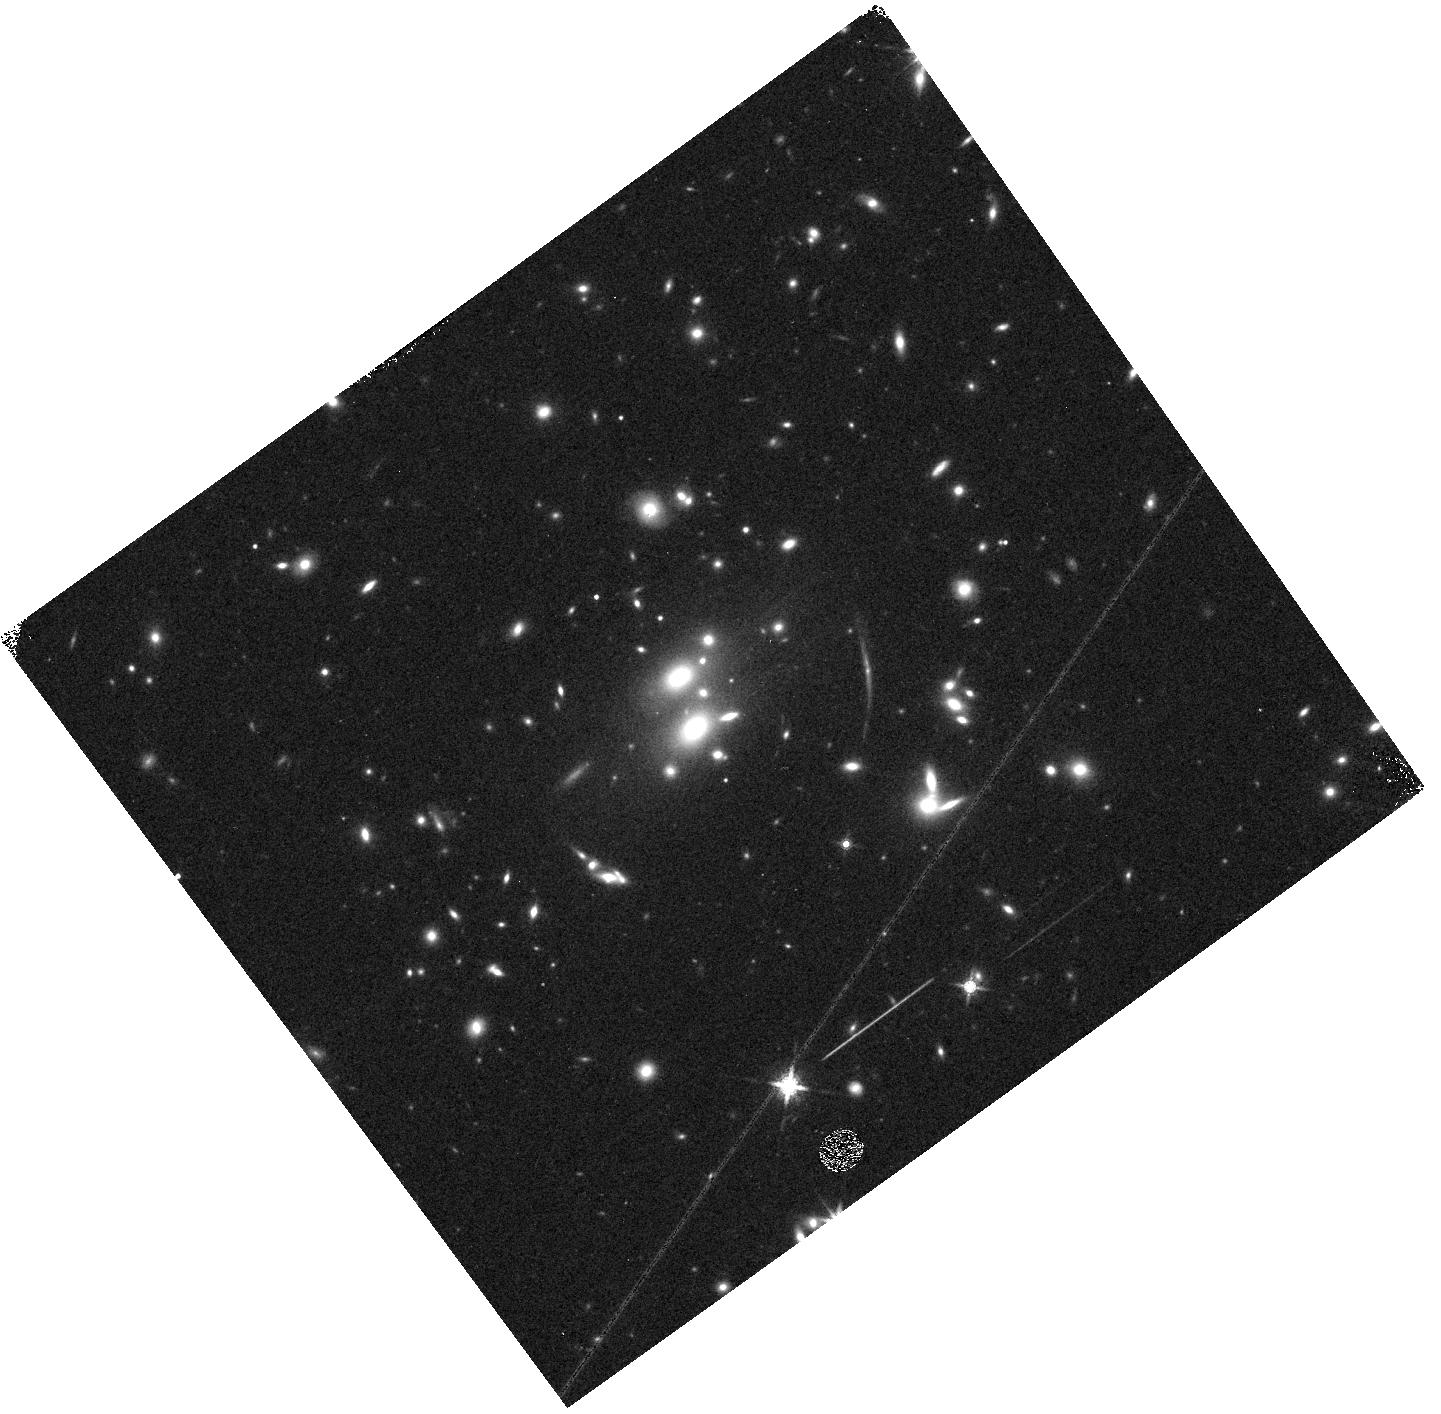
Target: SDSSJ0851+3331-SGAS. Instrument: WFC3/IR. Filter: F160W. Exposure: 4 min. Observation ID: hst_14622_2e_wfc3_ir_f160w_id662e

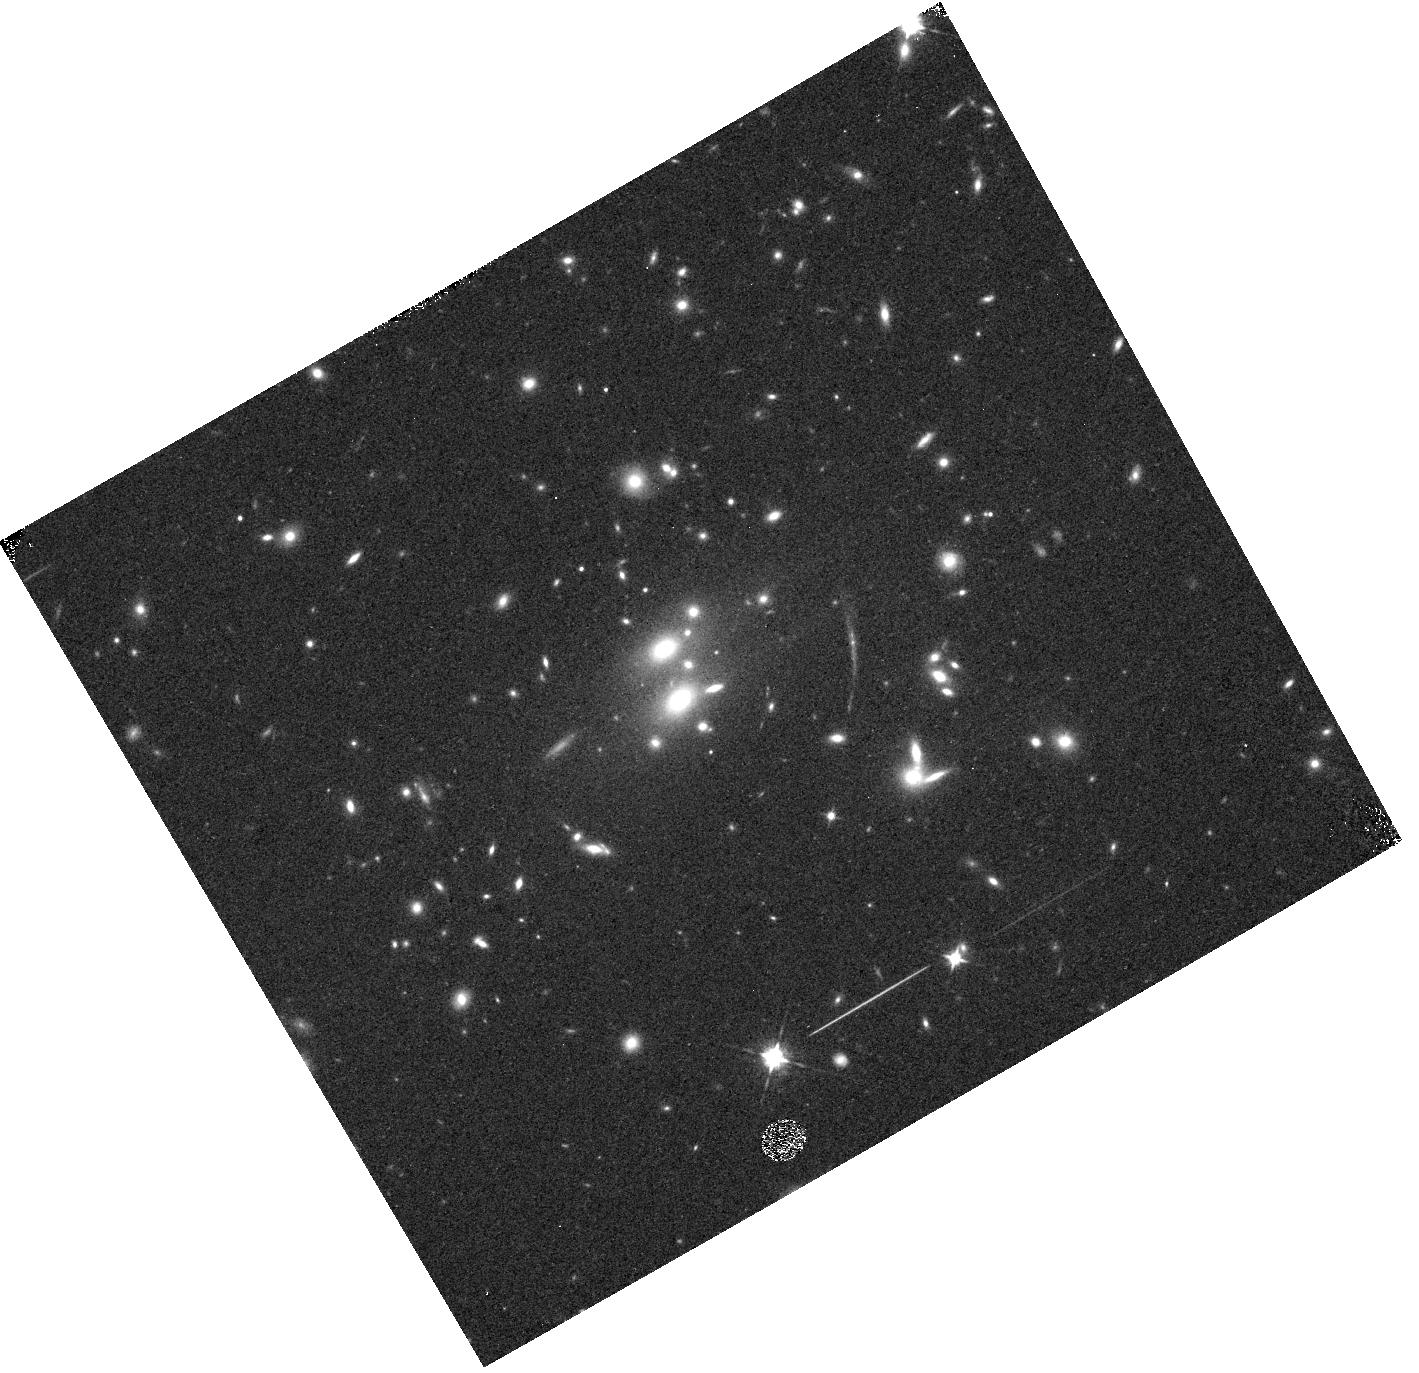
Target: SDSSJ0851+3331-SGAS. Instrument: WFC3/IR. Filter: F105W. Exposure: 4 min. Observation ID: hst_14622_1f_wfc3_ir_f105w_id661f

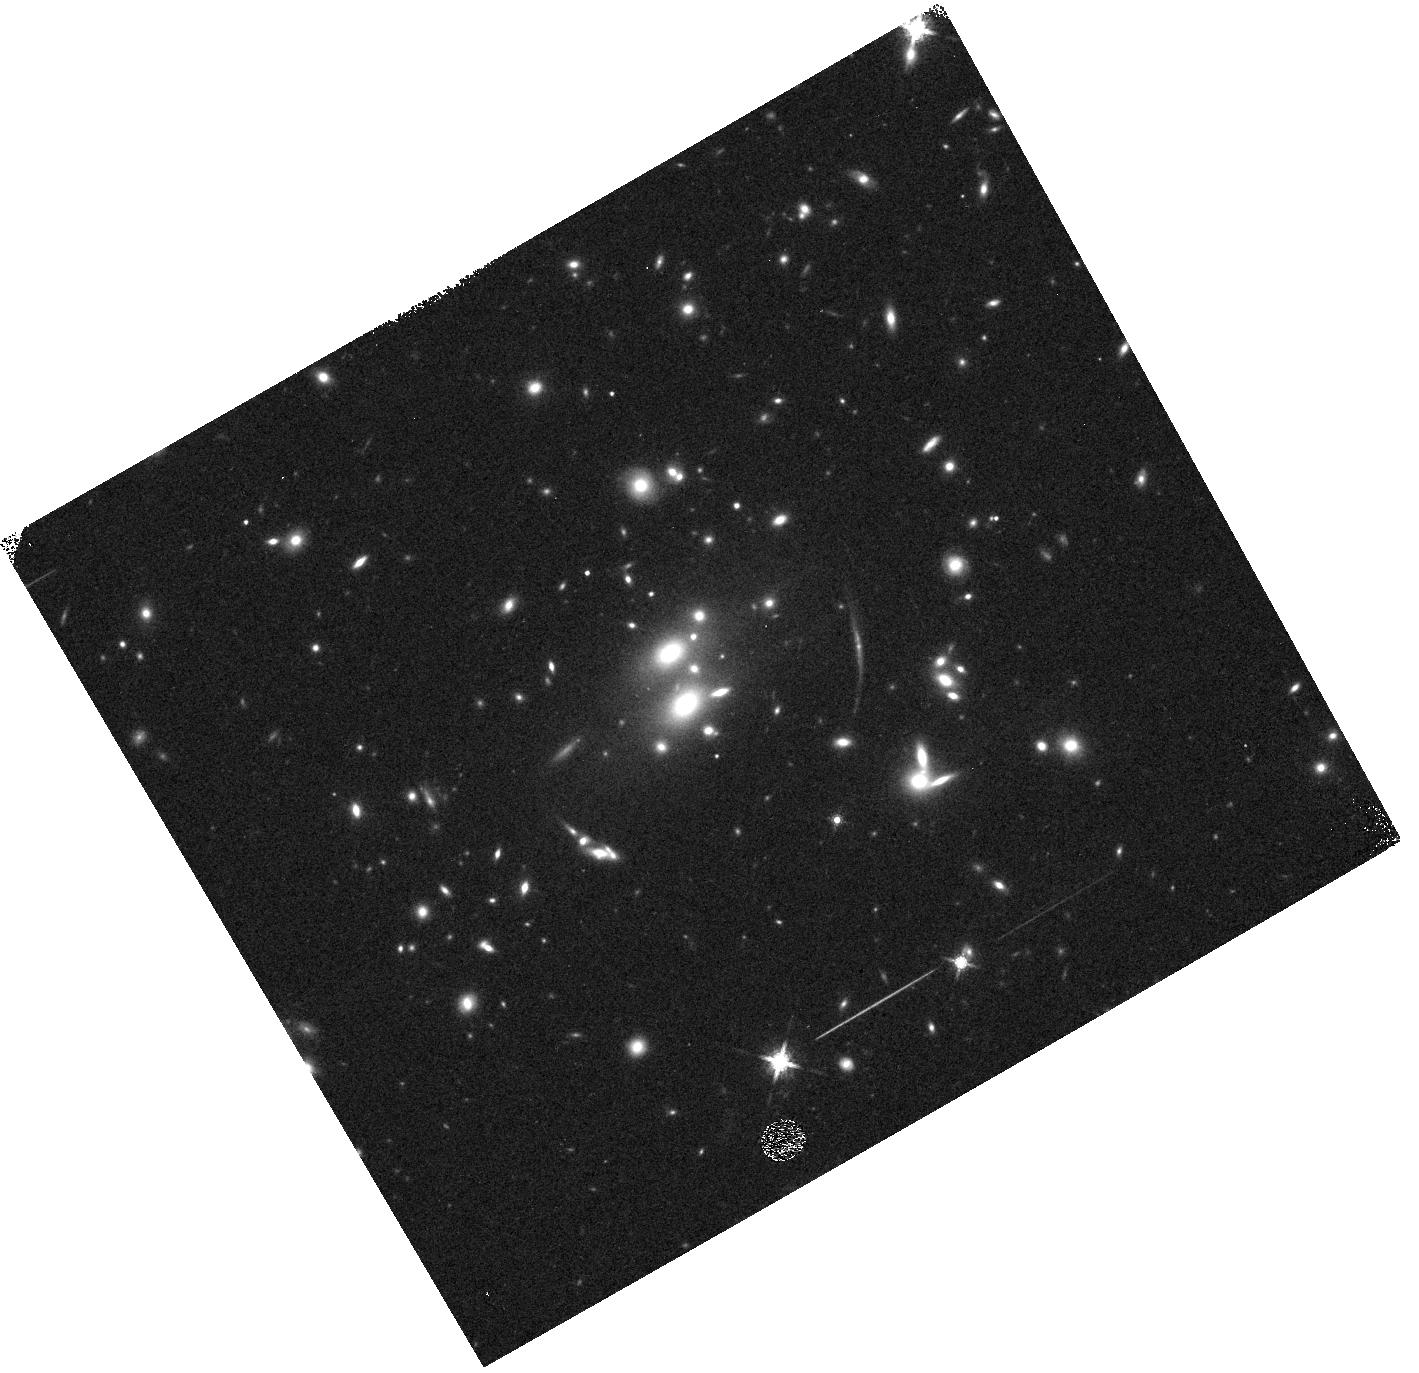
Target: SDSSJ0851+3331-SGAS. Instrument: WFC3/IR. Filter: F160W. Exposure: 4 min. Observation ID: hst_14622_1a_wfc3_ir_f160w_id661a

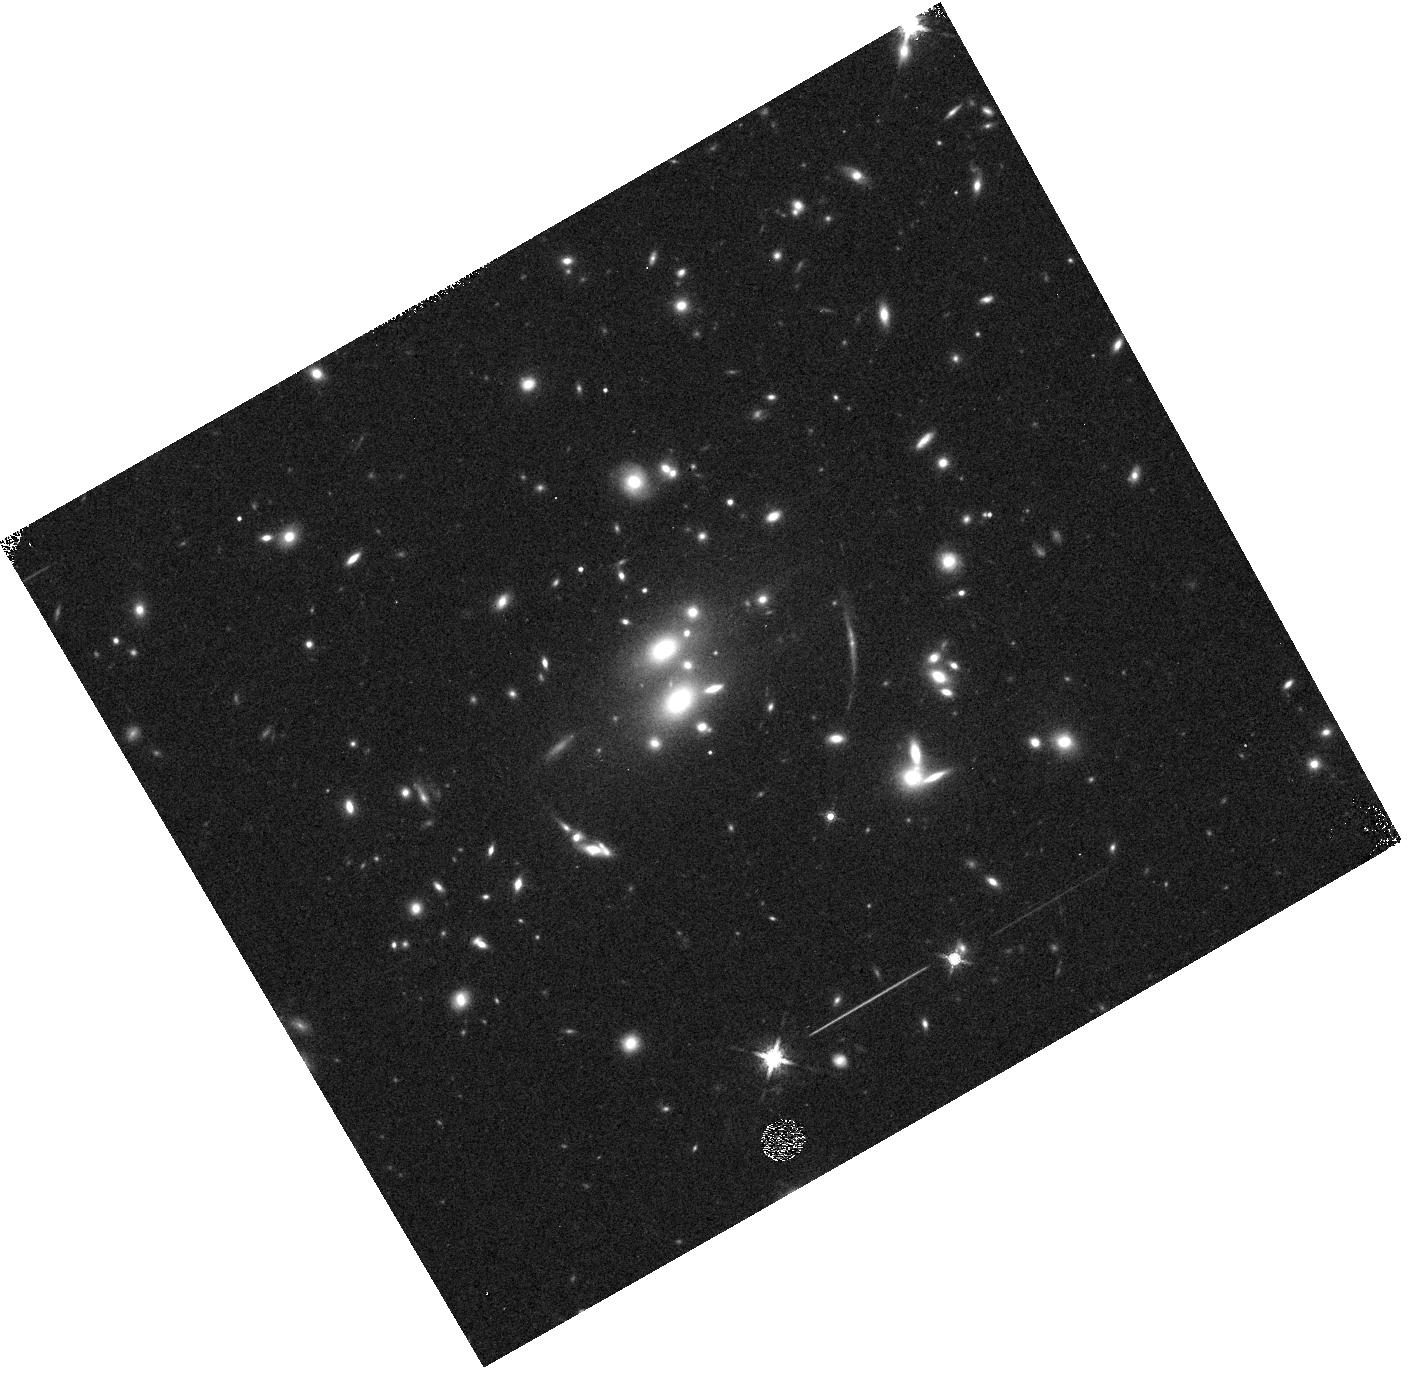
Target: SDSSJ0851+3331-SGAS. Instrument: WFC3/IR. Filter: F160W. Exposure: 4 min. Observation ID: hst_14622_1b_wfc3_ir_f160w_id661b

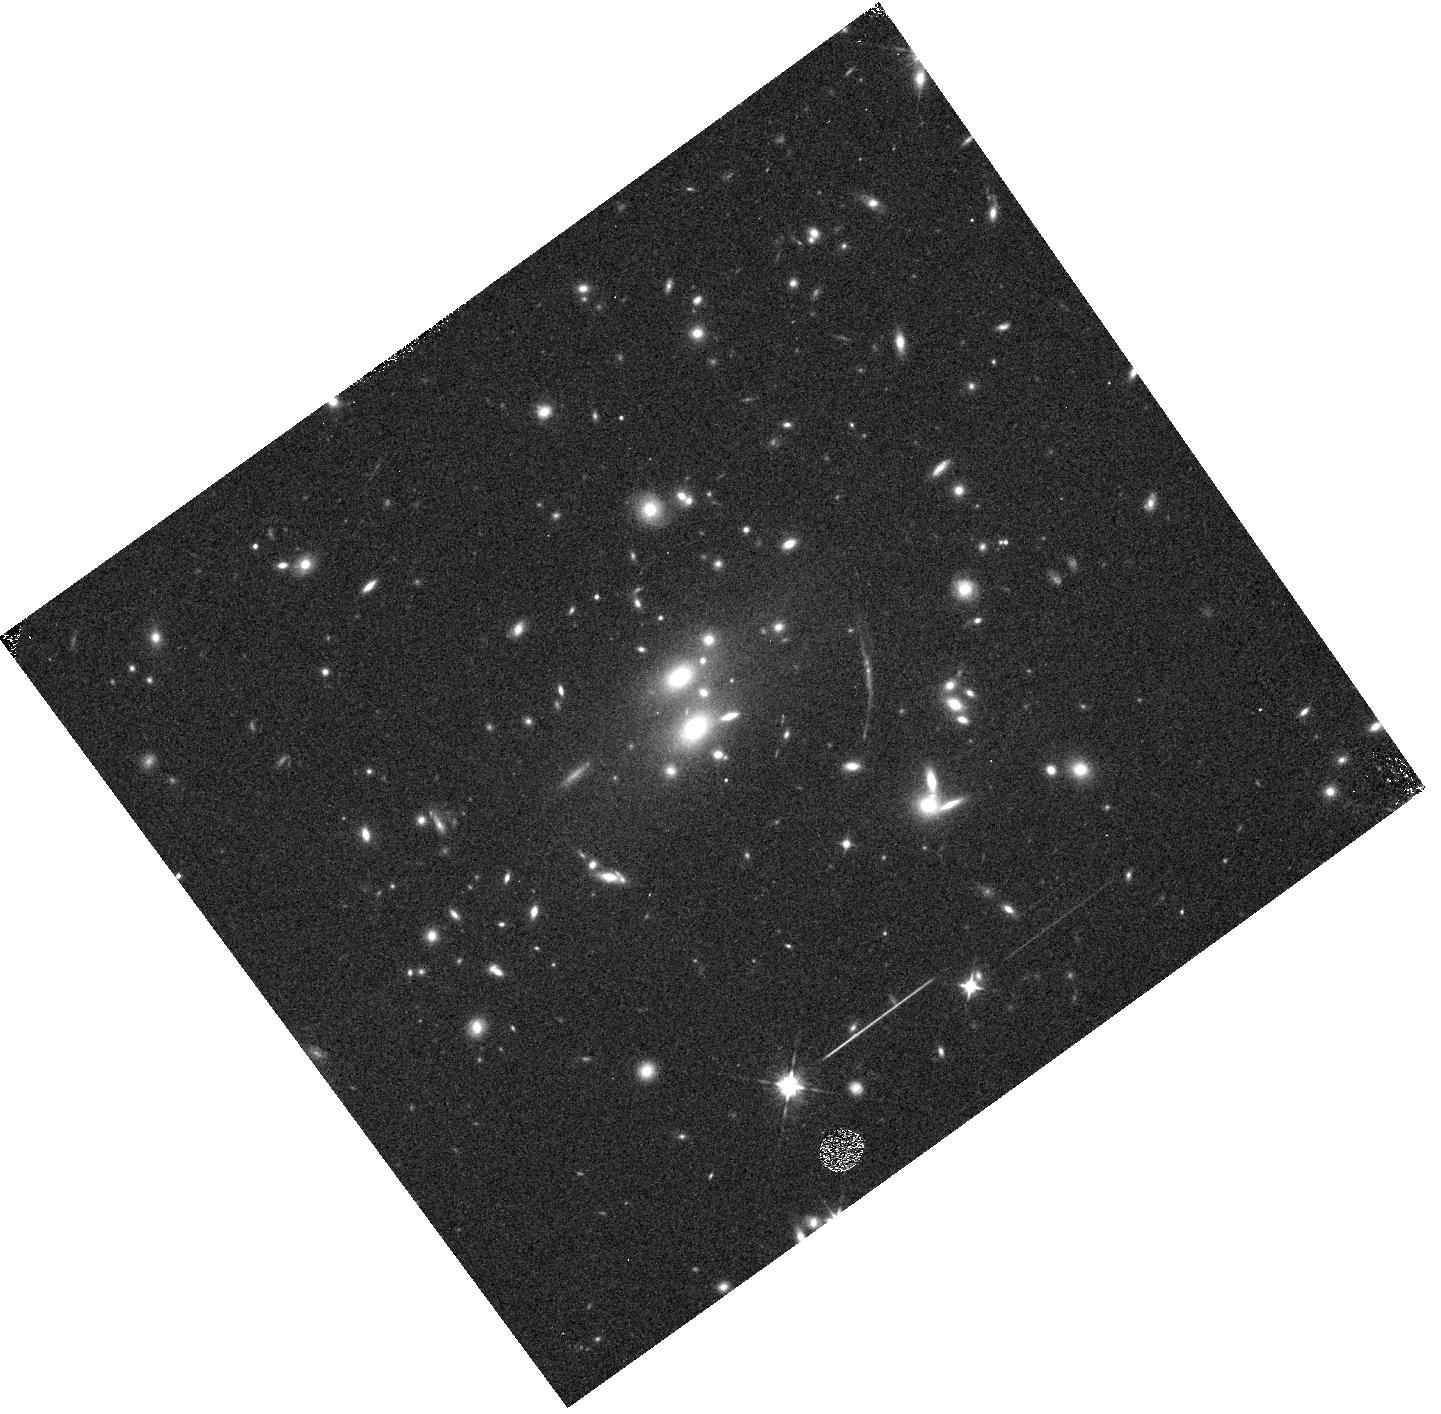
Target: SDSSJ0851+3331-SGAS. Instrument: WFC3/IR. Filter: F105W. Exposure: 4 min. Observation ID: hst_14622_2a_wfc3_ir_f105w_id662a

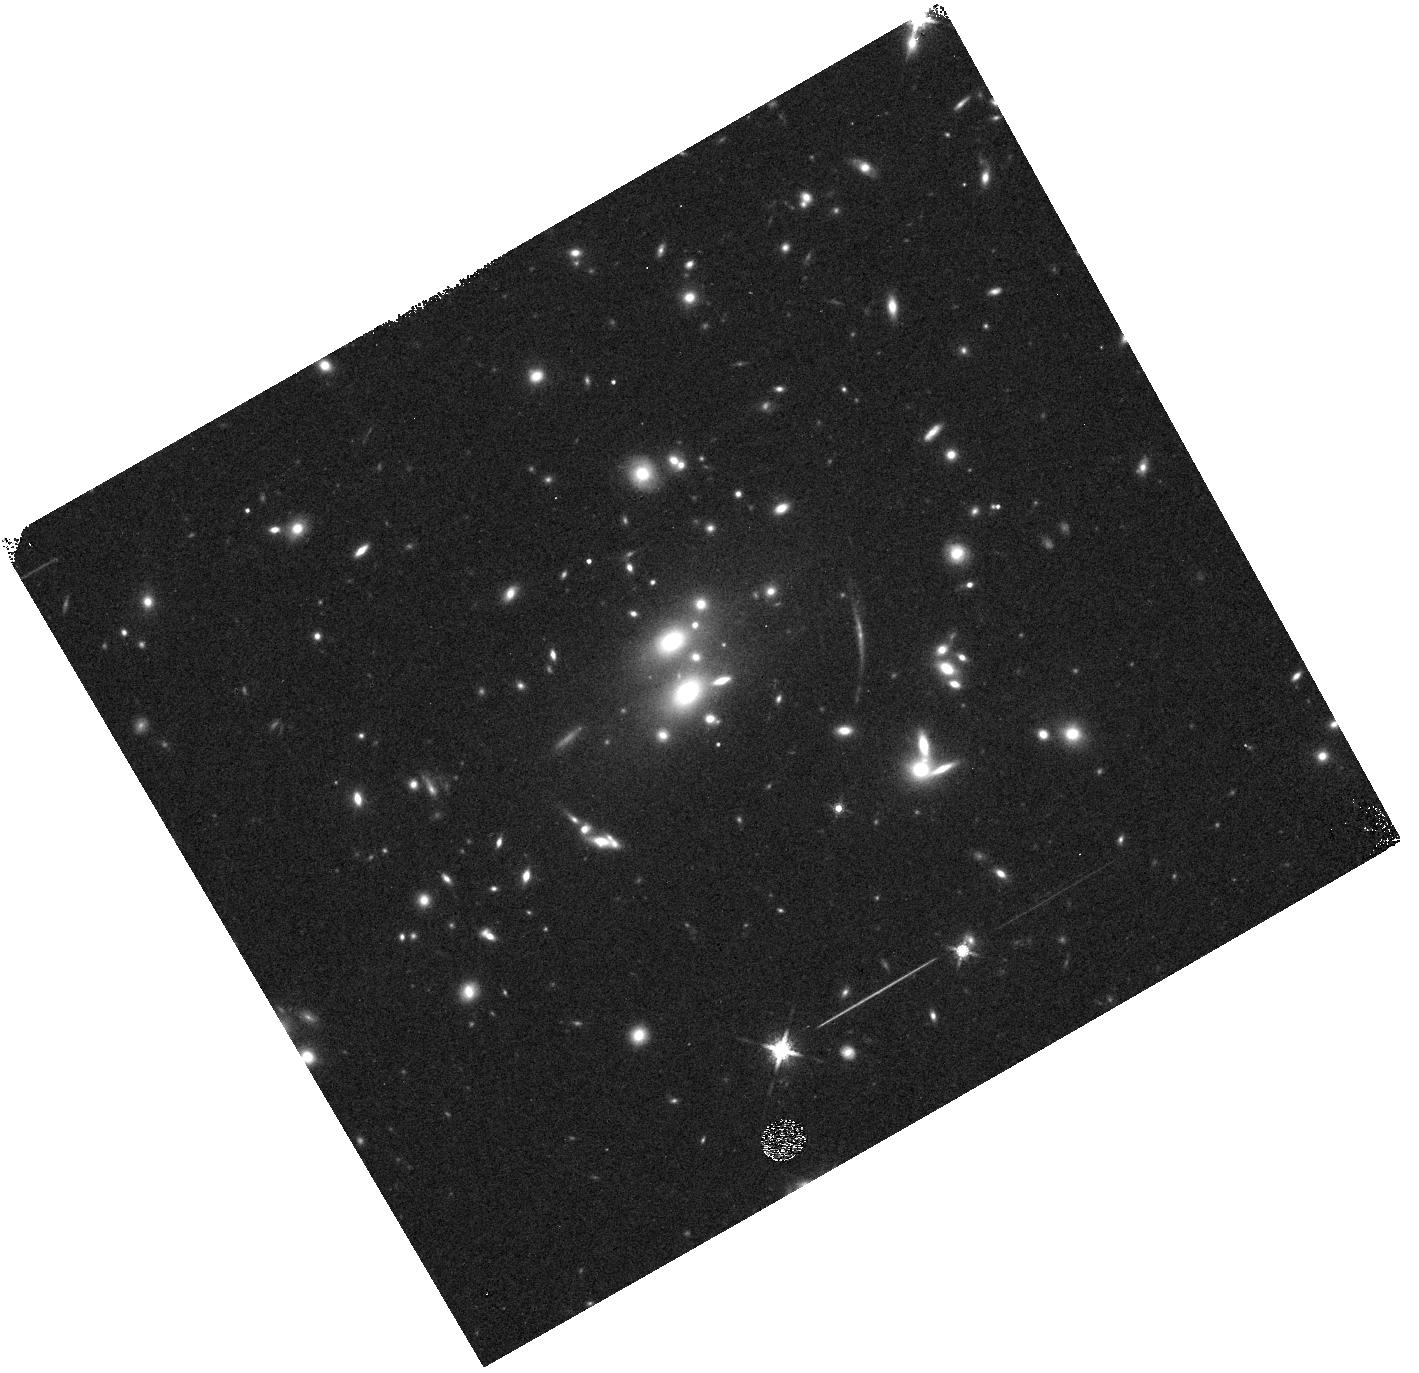
Target: SDSSJ0851+3331-SGAS. Instrument: WFC3/IR. Filter: F160W. Exposure: 4 min. Observation ID: hst_14622_1d_wfc3_ir_f160w_id661d

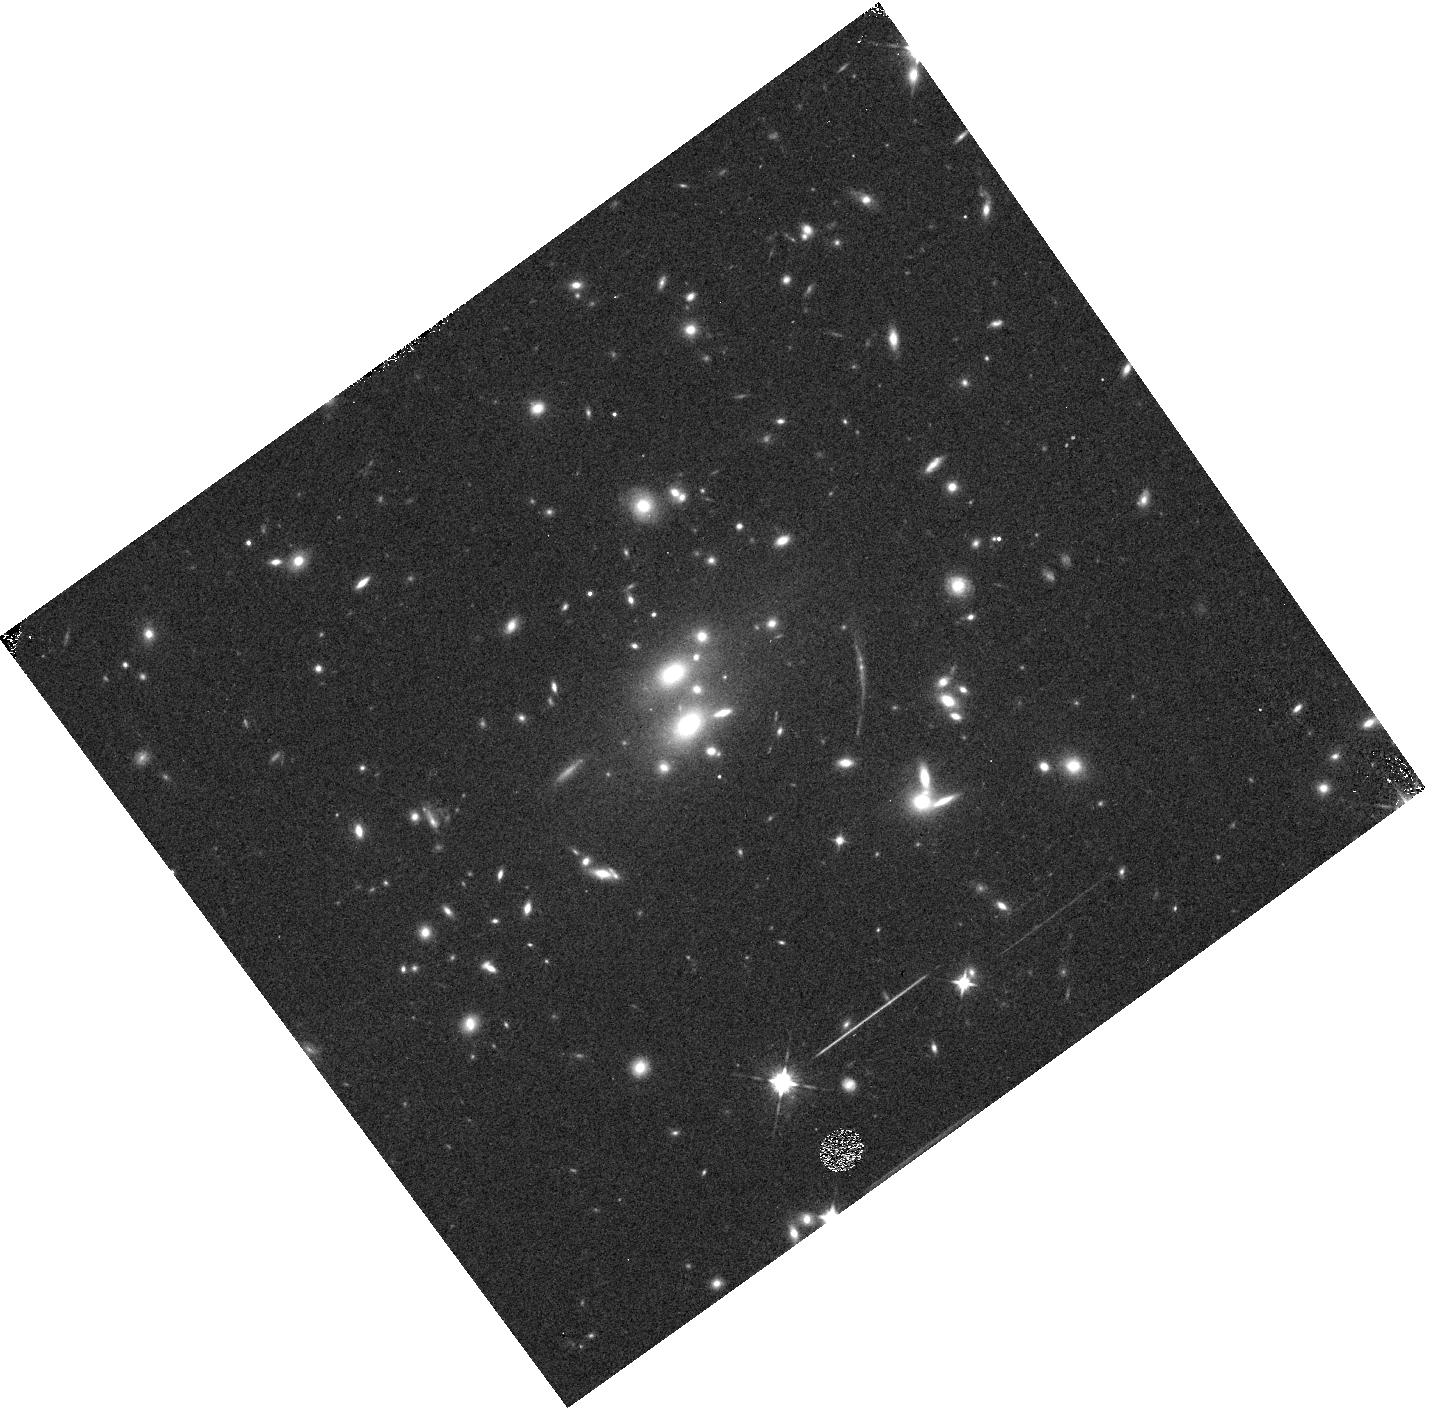
Target: SDSSJ0851+3331-SGAS. Instrument: WFC3/IR. Filter: F105W. Exposure: 4 min. Observation ID: hst_14622_2b_wfc3_ir_f105w_id662b

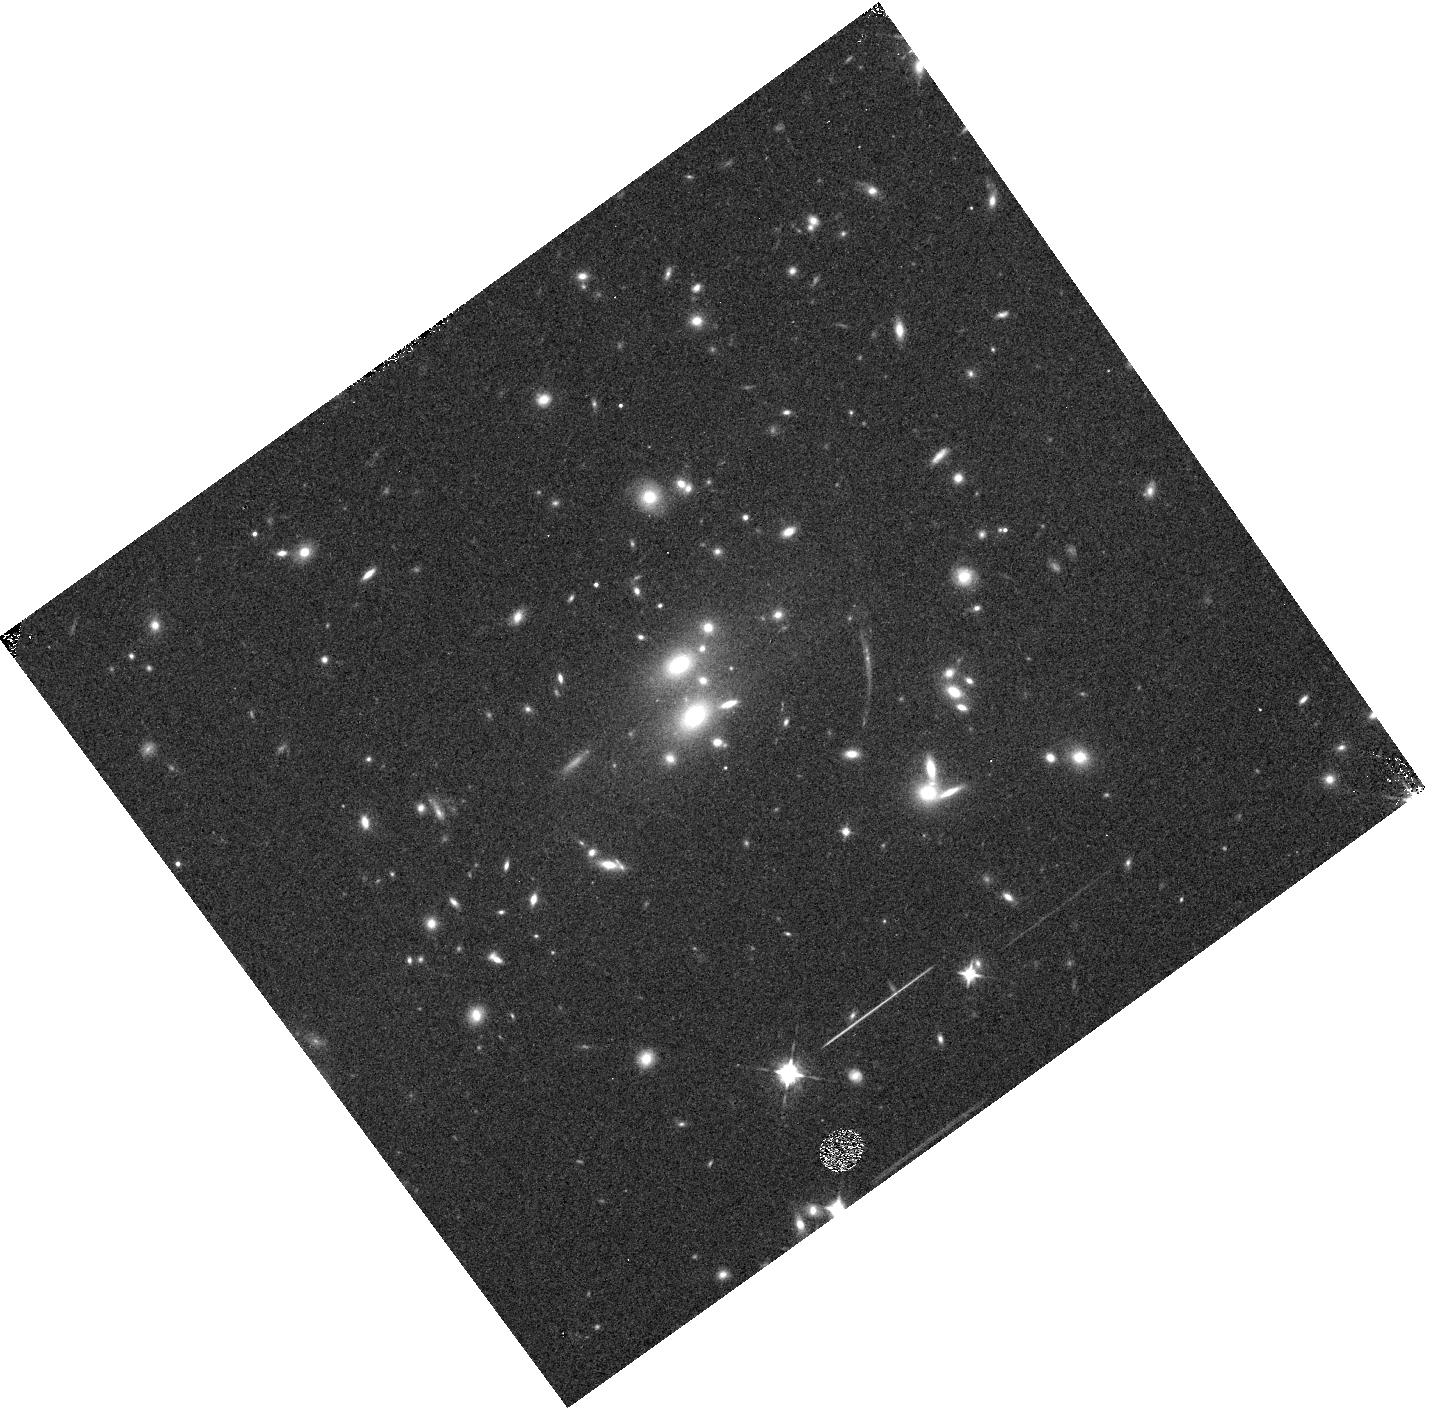
Target: SDSSJ0851+3331-SGAS. Instrument: WFC3/IR. Filter: F105W. Exposure: 4 min. Observation ID: hst_14622_2d_wfc3_ir_f105w_id662d

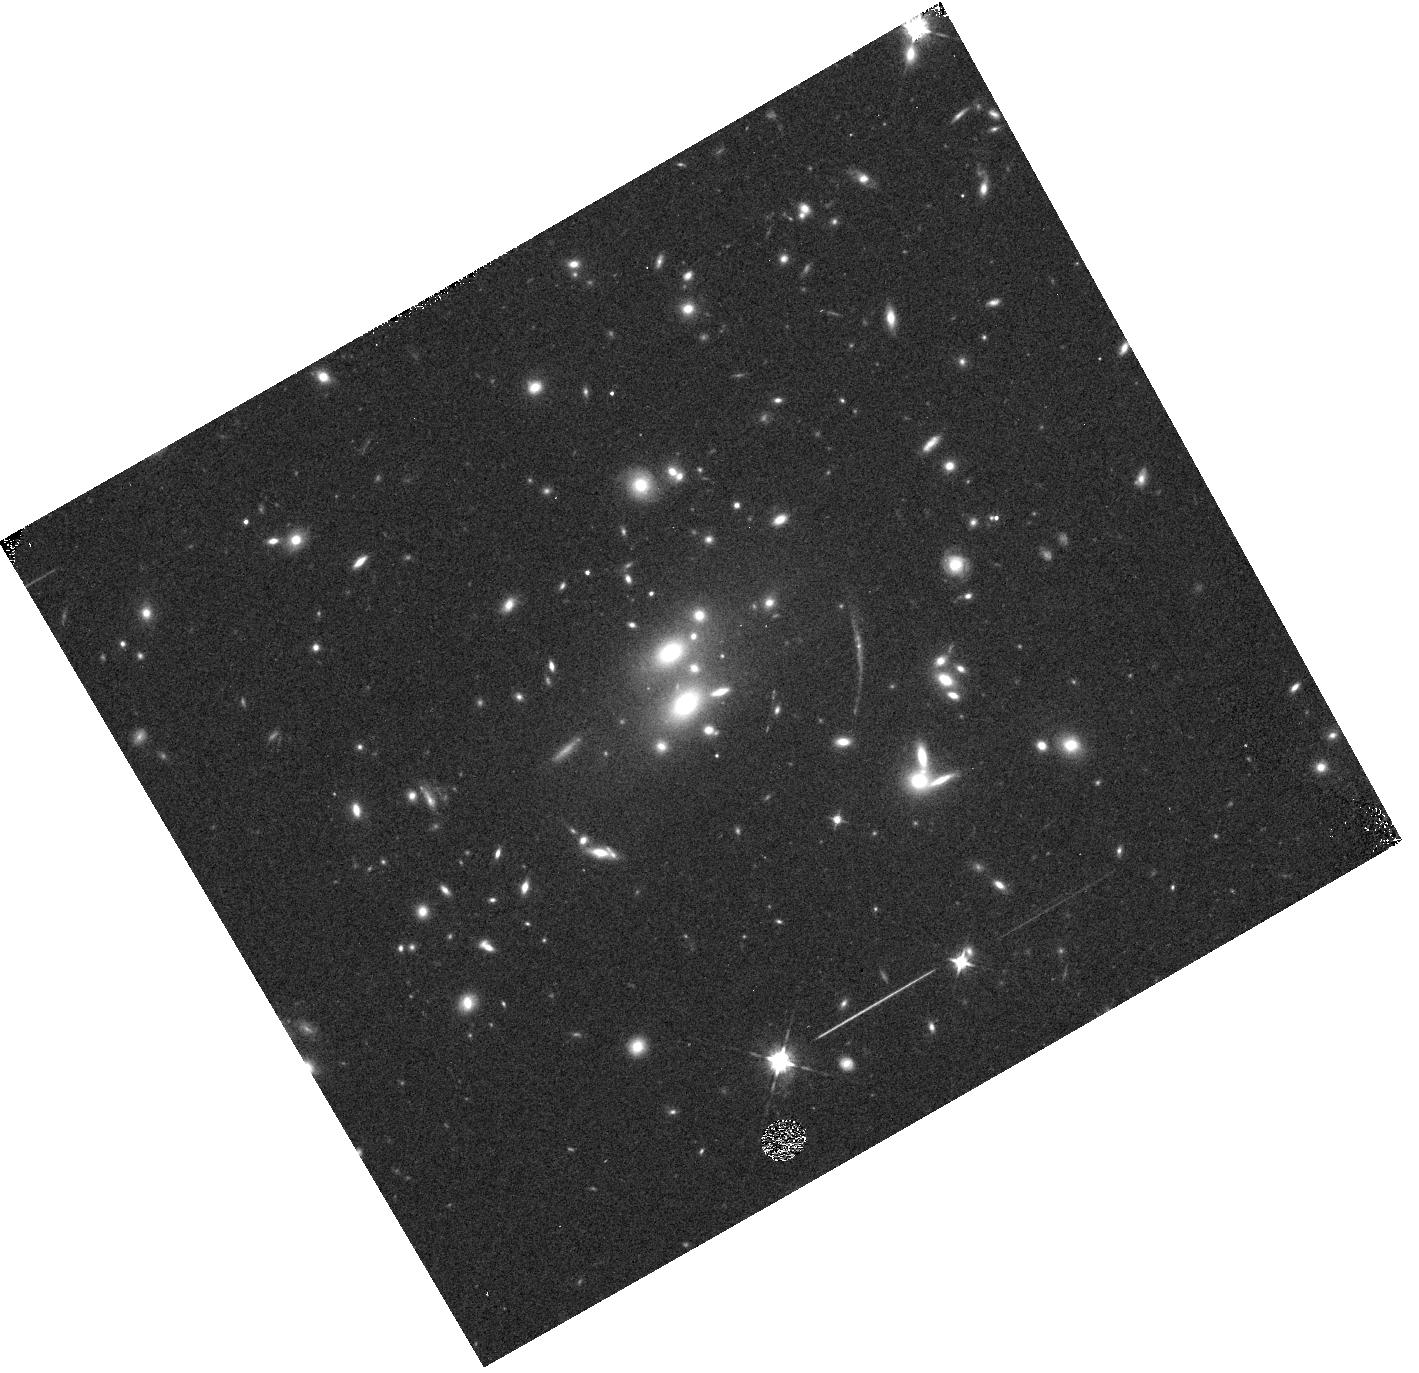
Target: SDSSJ0851+3331-SGAS. Instrument: WFC3/IR. Filter: F105W. Exposure: 4 min. Observation ID: hst_14622_1e_wfc3_ir_f105w_id661e

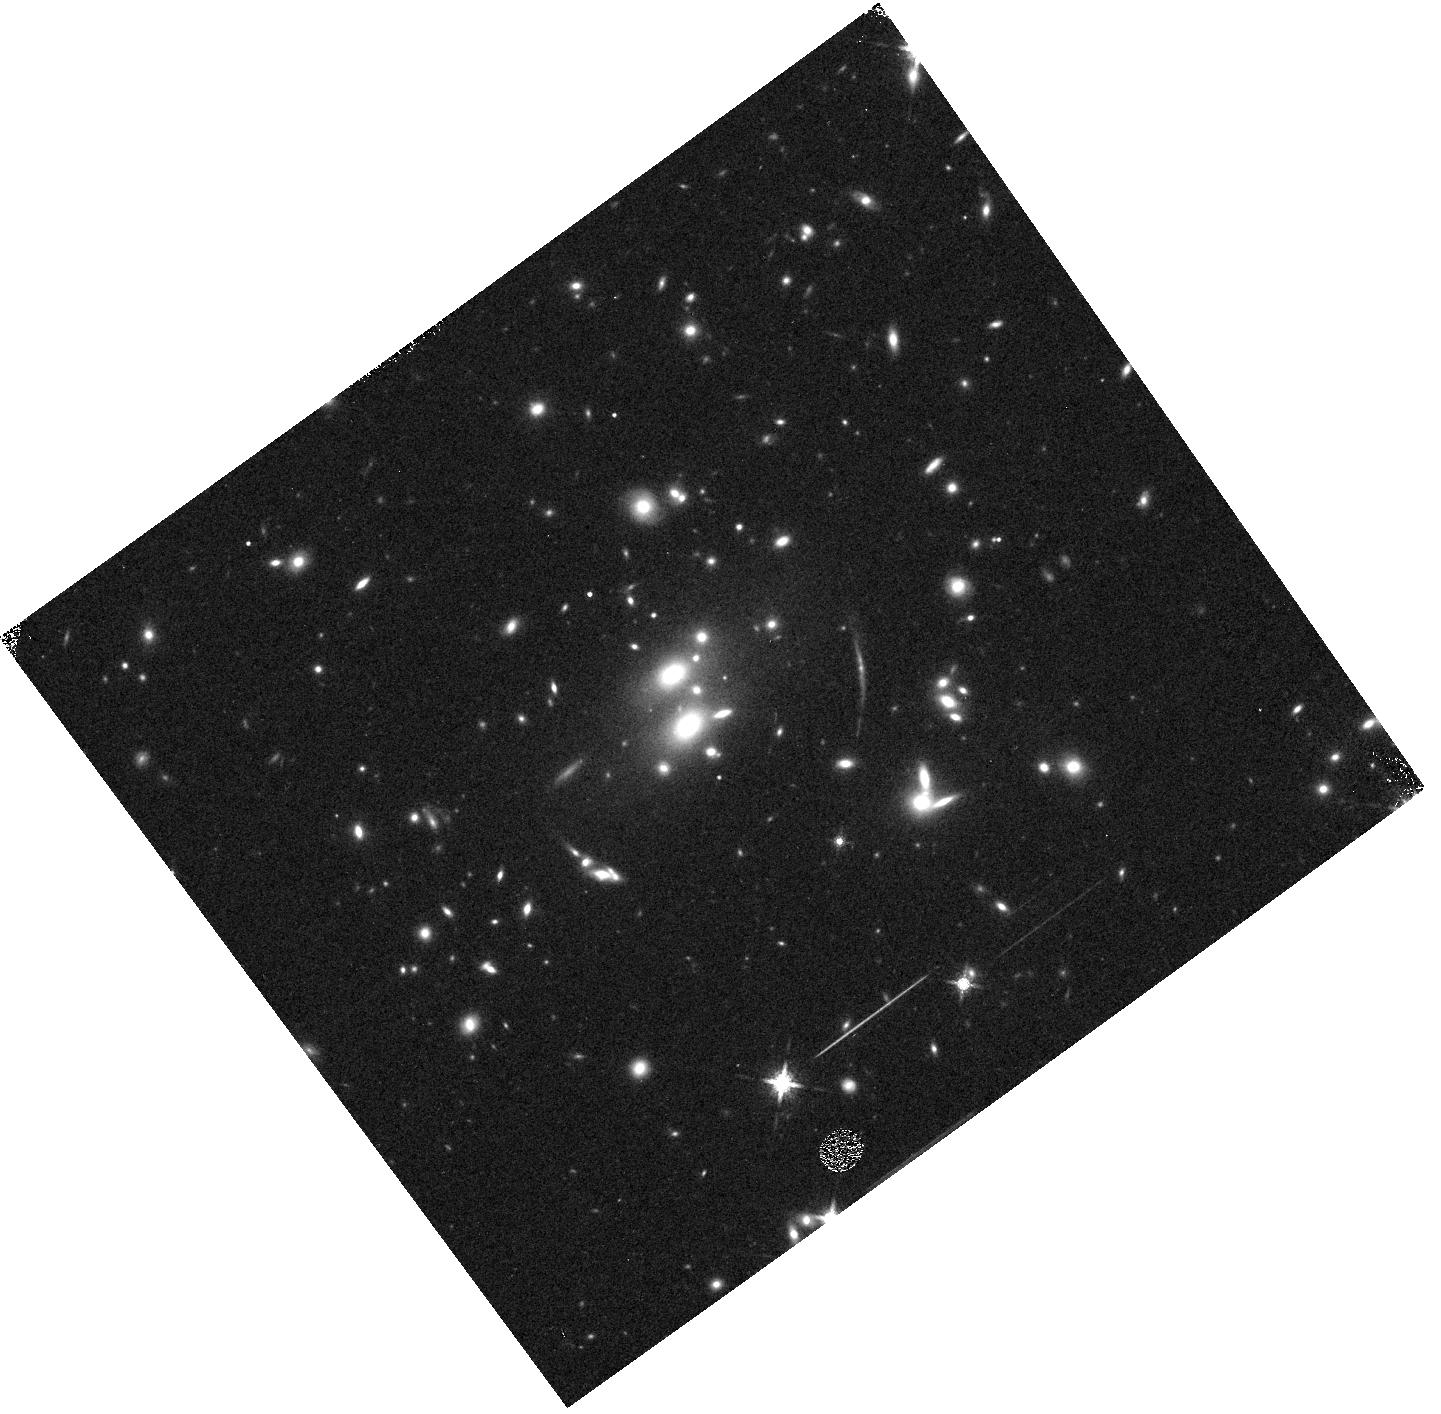
Target: SDSSJ0851+3331-SGAS. Instrument: WFC3/IR. Filter: F160W. Exposure: 4 min. Observation ID: hst_14622_2f_wfc3_ir_f160w_id662f

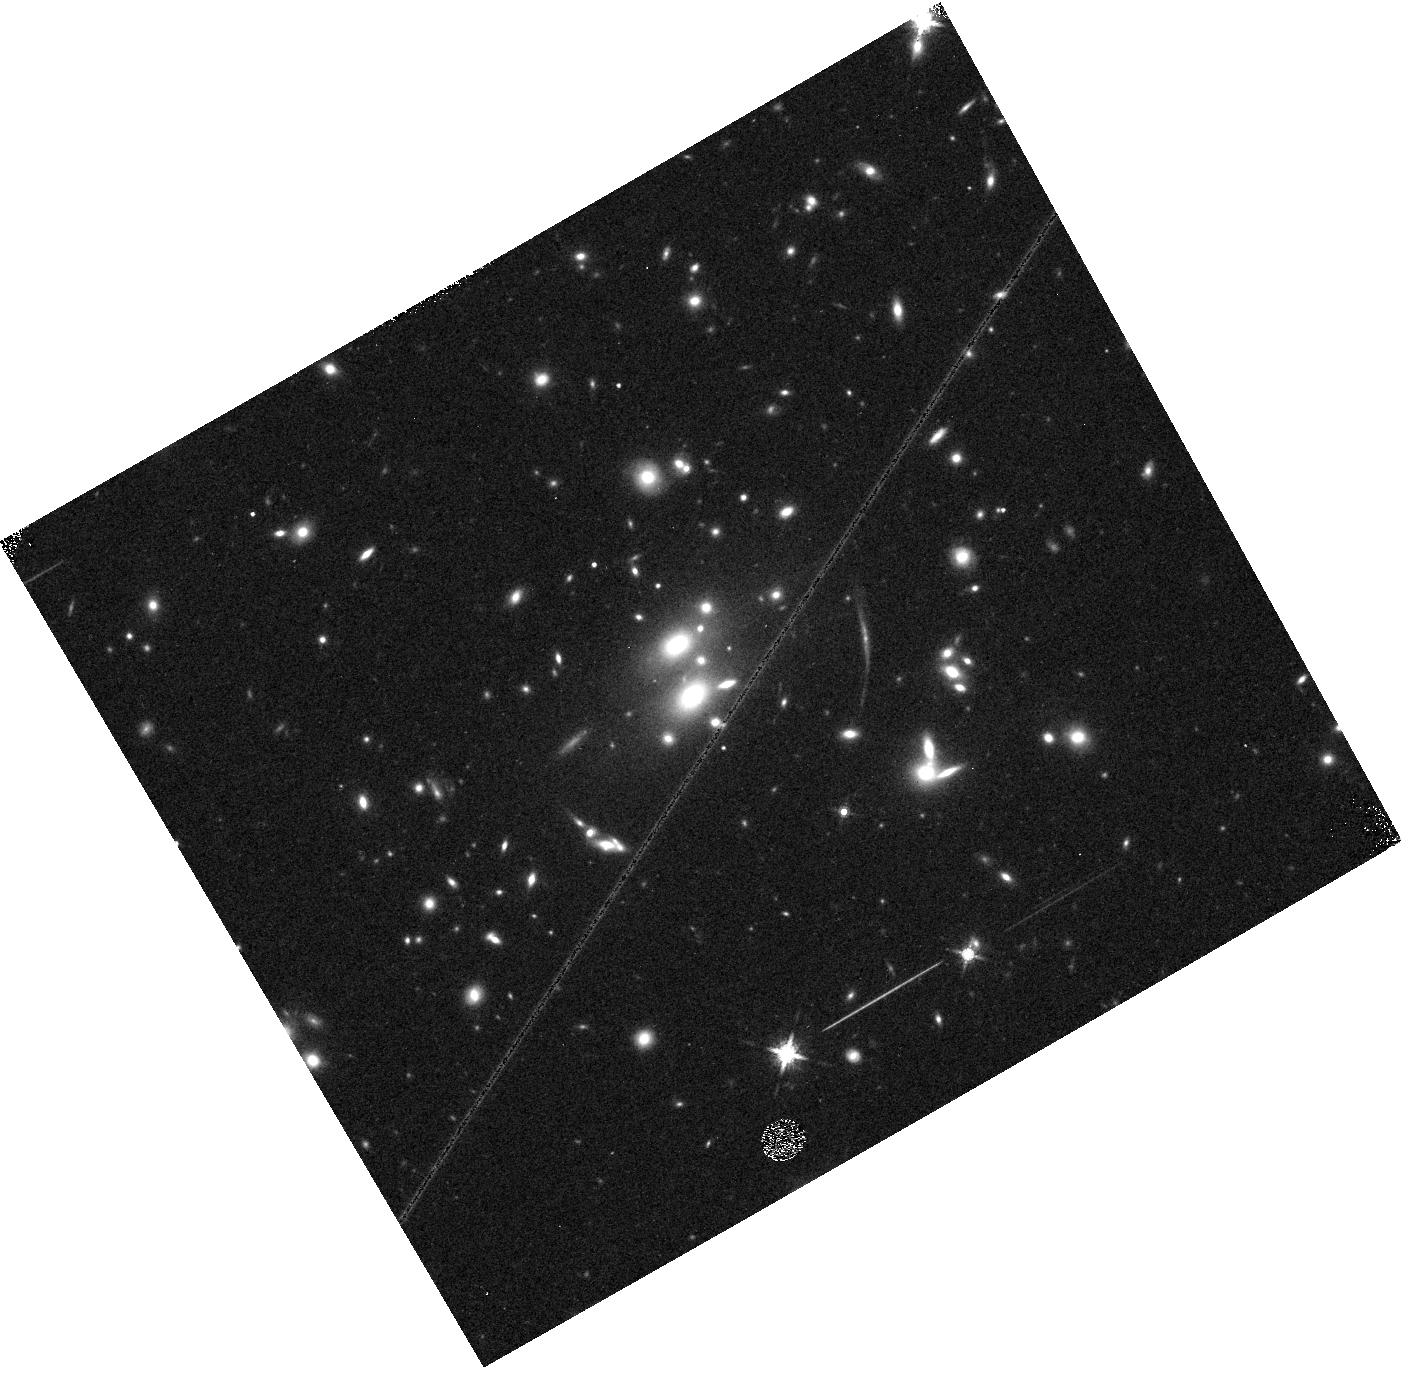
Target: SDSSJ0851+3331-SGAS. Instrument: WFC3/IR. Filter: F160W. Exposure: 4 min. Observation ID: hst_14622_1c_wfc3_ir_f160w_id661c

A Chance Alignment: Resolving a Massive Compact Galaxy Actively Quenching at z=1.8 (PI: Whitaker, Katherine E.)

Using HST imaging from the Sloan Giant Arcs Survey, we have identified a strongly-lensed massive (log M/Msun = 10.4) red galaxy at z=1.8 that is remarkably compact (r~0.7 kpc). This galaxy, 0851-E, is already structurally similar to quiescent, massive galaxies and appears to be in the process of quenching, with a gas fraction <10%. Using WFC3/G141 grism spectroscopy, we propose to measure age gradients and emission line diagnostics ([OIII]/Hbeta) in the inner 1 kpc and in the outskirts. This spatially resolved study will enable us to distinguish between physical mechanisms that are hypothesized to form and quench star-formation in massive galaxies, leading to the eventual buildup of the red sequence. Resolved spectroscopic studies of compact galaxies are only possible due to the lensing magnification and distortion, which boosts HST's already excellent spatial resolution; these observations will develop necessary analysis tools for the JWST era. This novel HST program will be the first study to spatially resolve the stellar populations and emission line diagnostics of a compact star-forming galaxy that is "running on empty". We will provide strong constraints on the physical mechanisms driving a short-lived but key phase of massive galaxy formation.